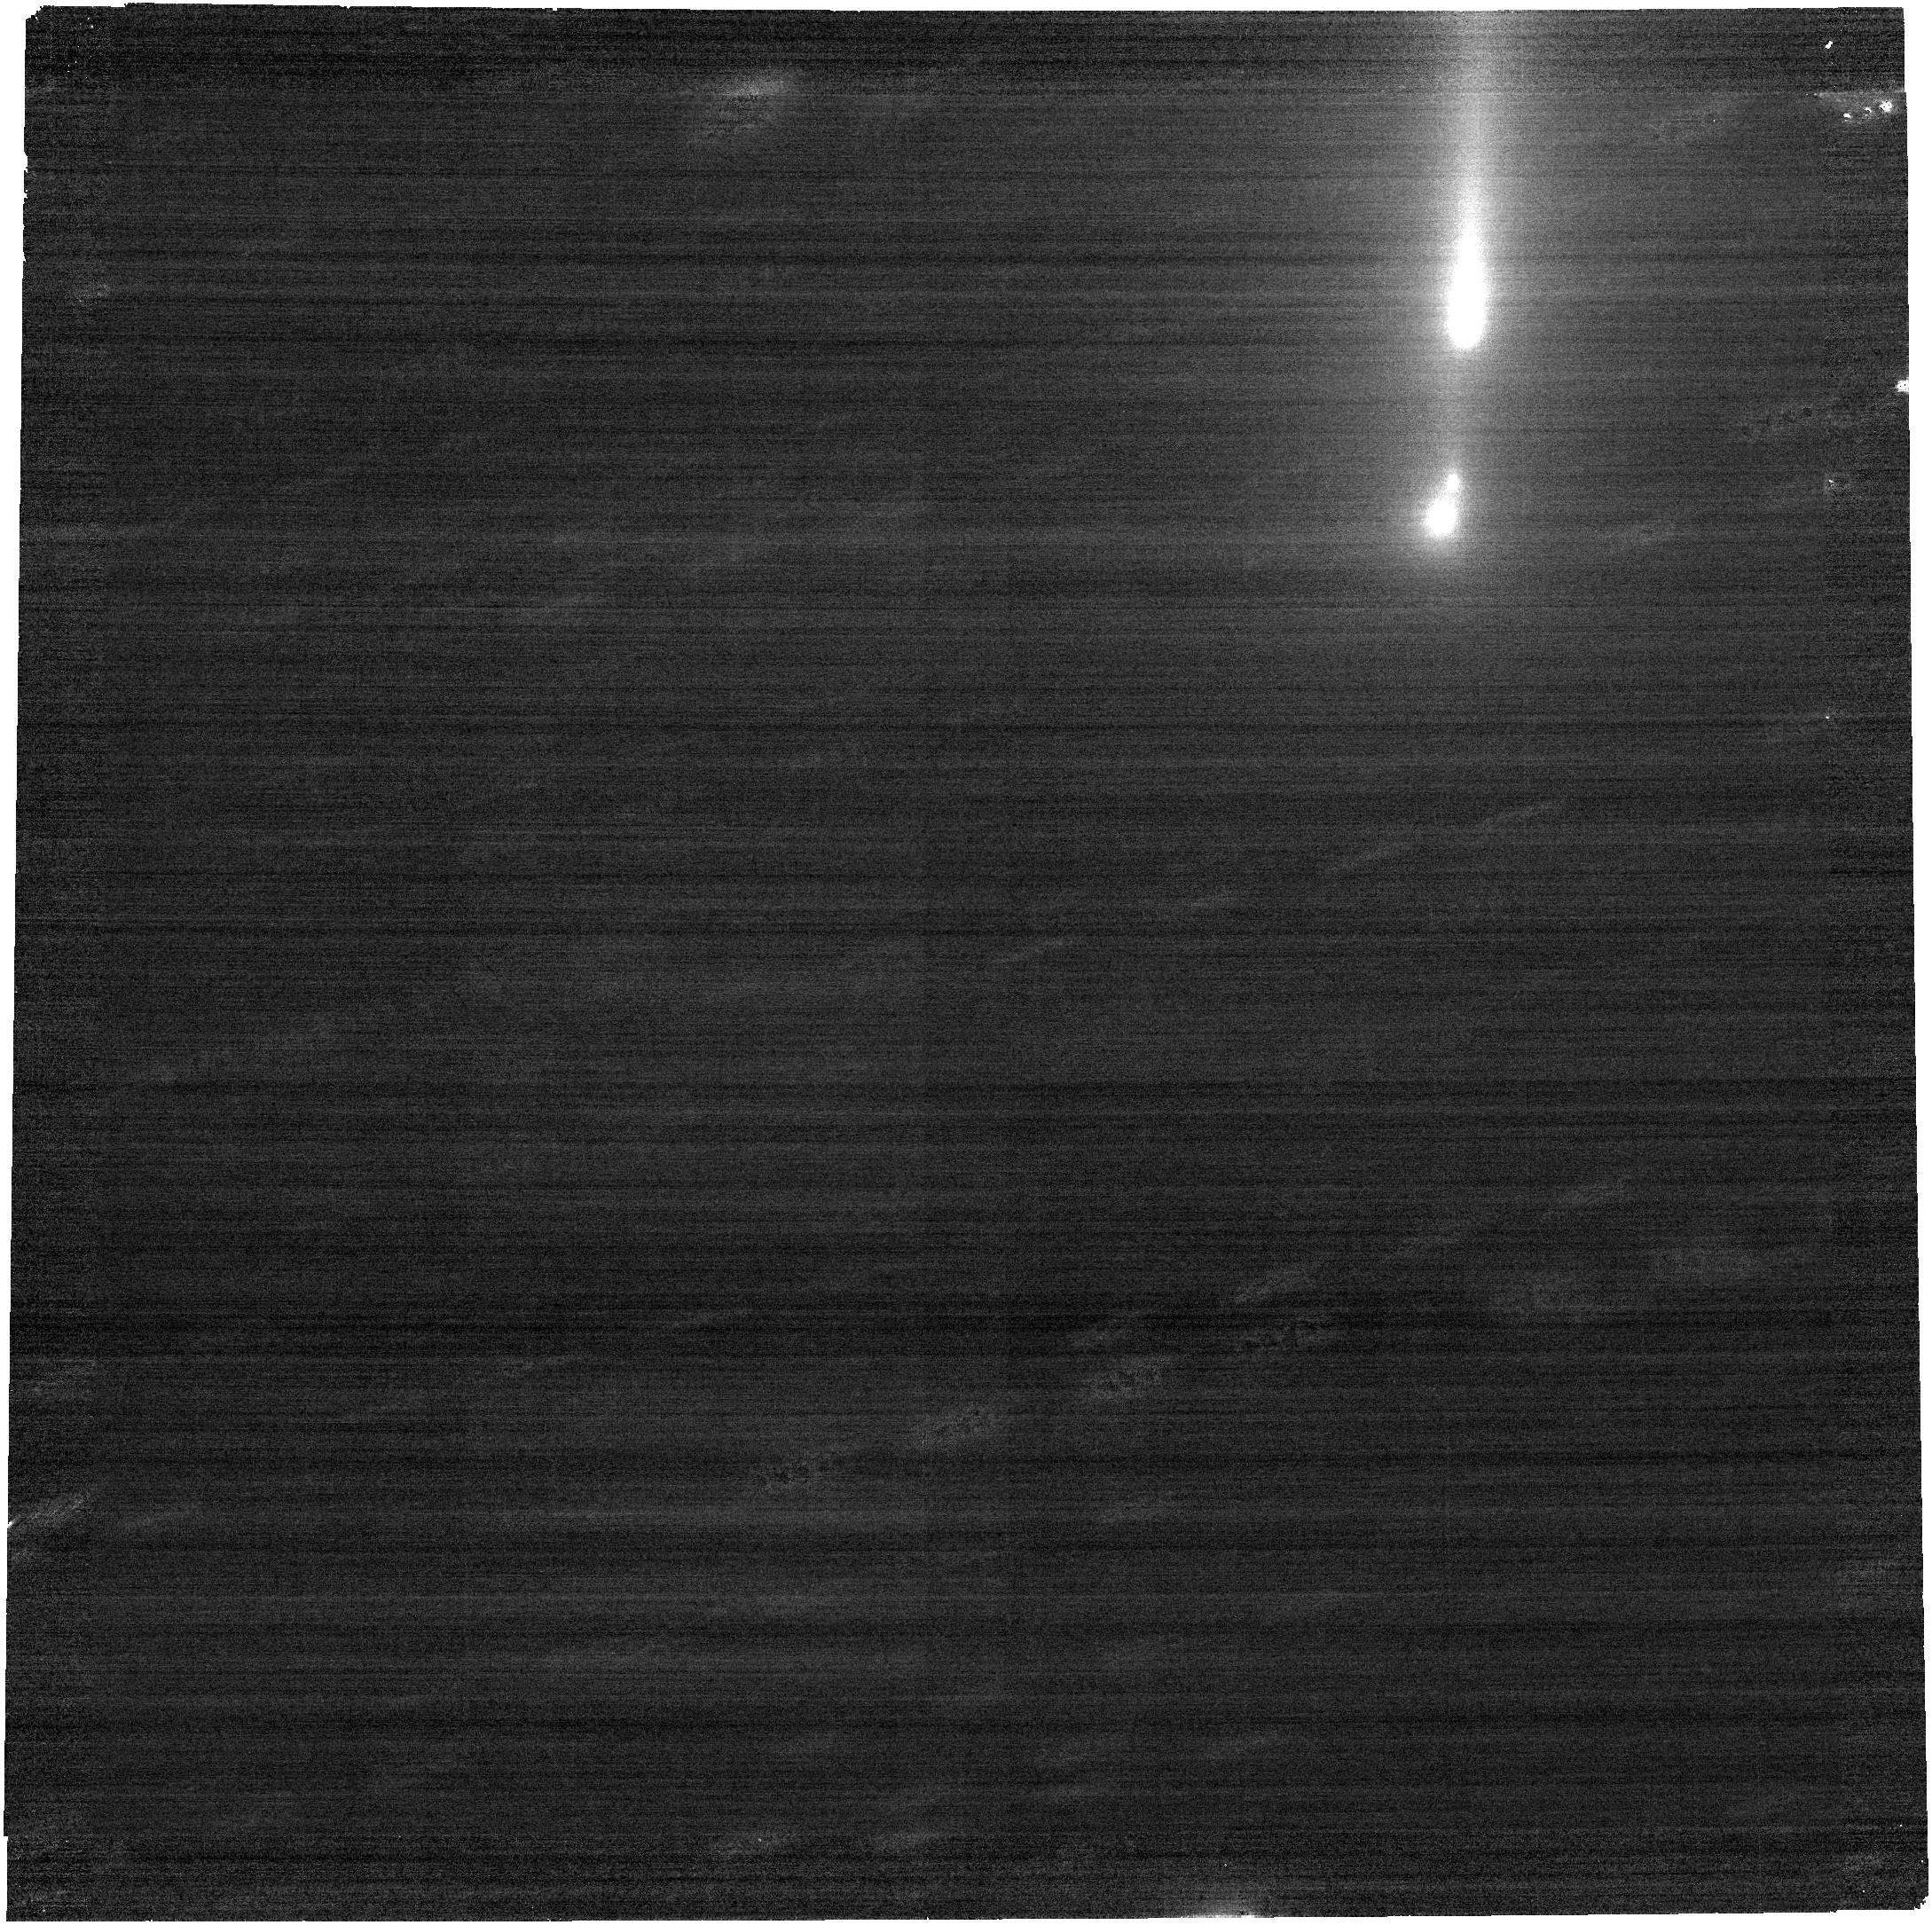
Target: C2025K1-NOBGREQ. Instrument: NIRCAM. Filter: F277W. Exposure: 9 min. Observation ID: jw12481-o004_t003_nircam_clear-f277w

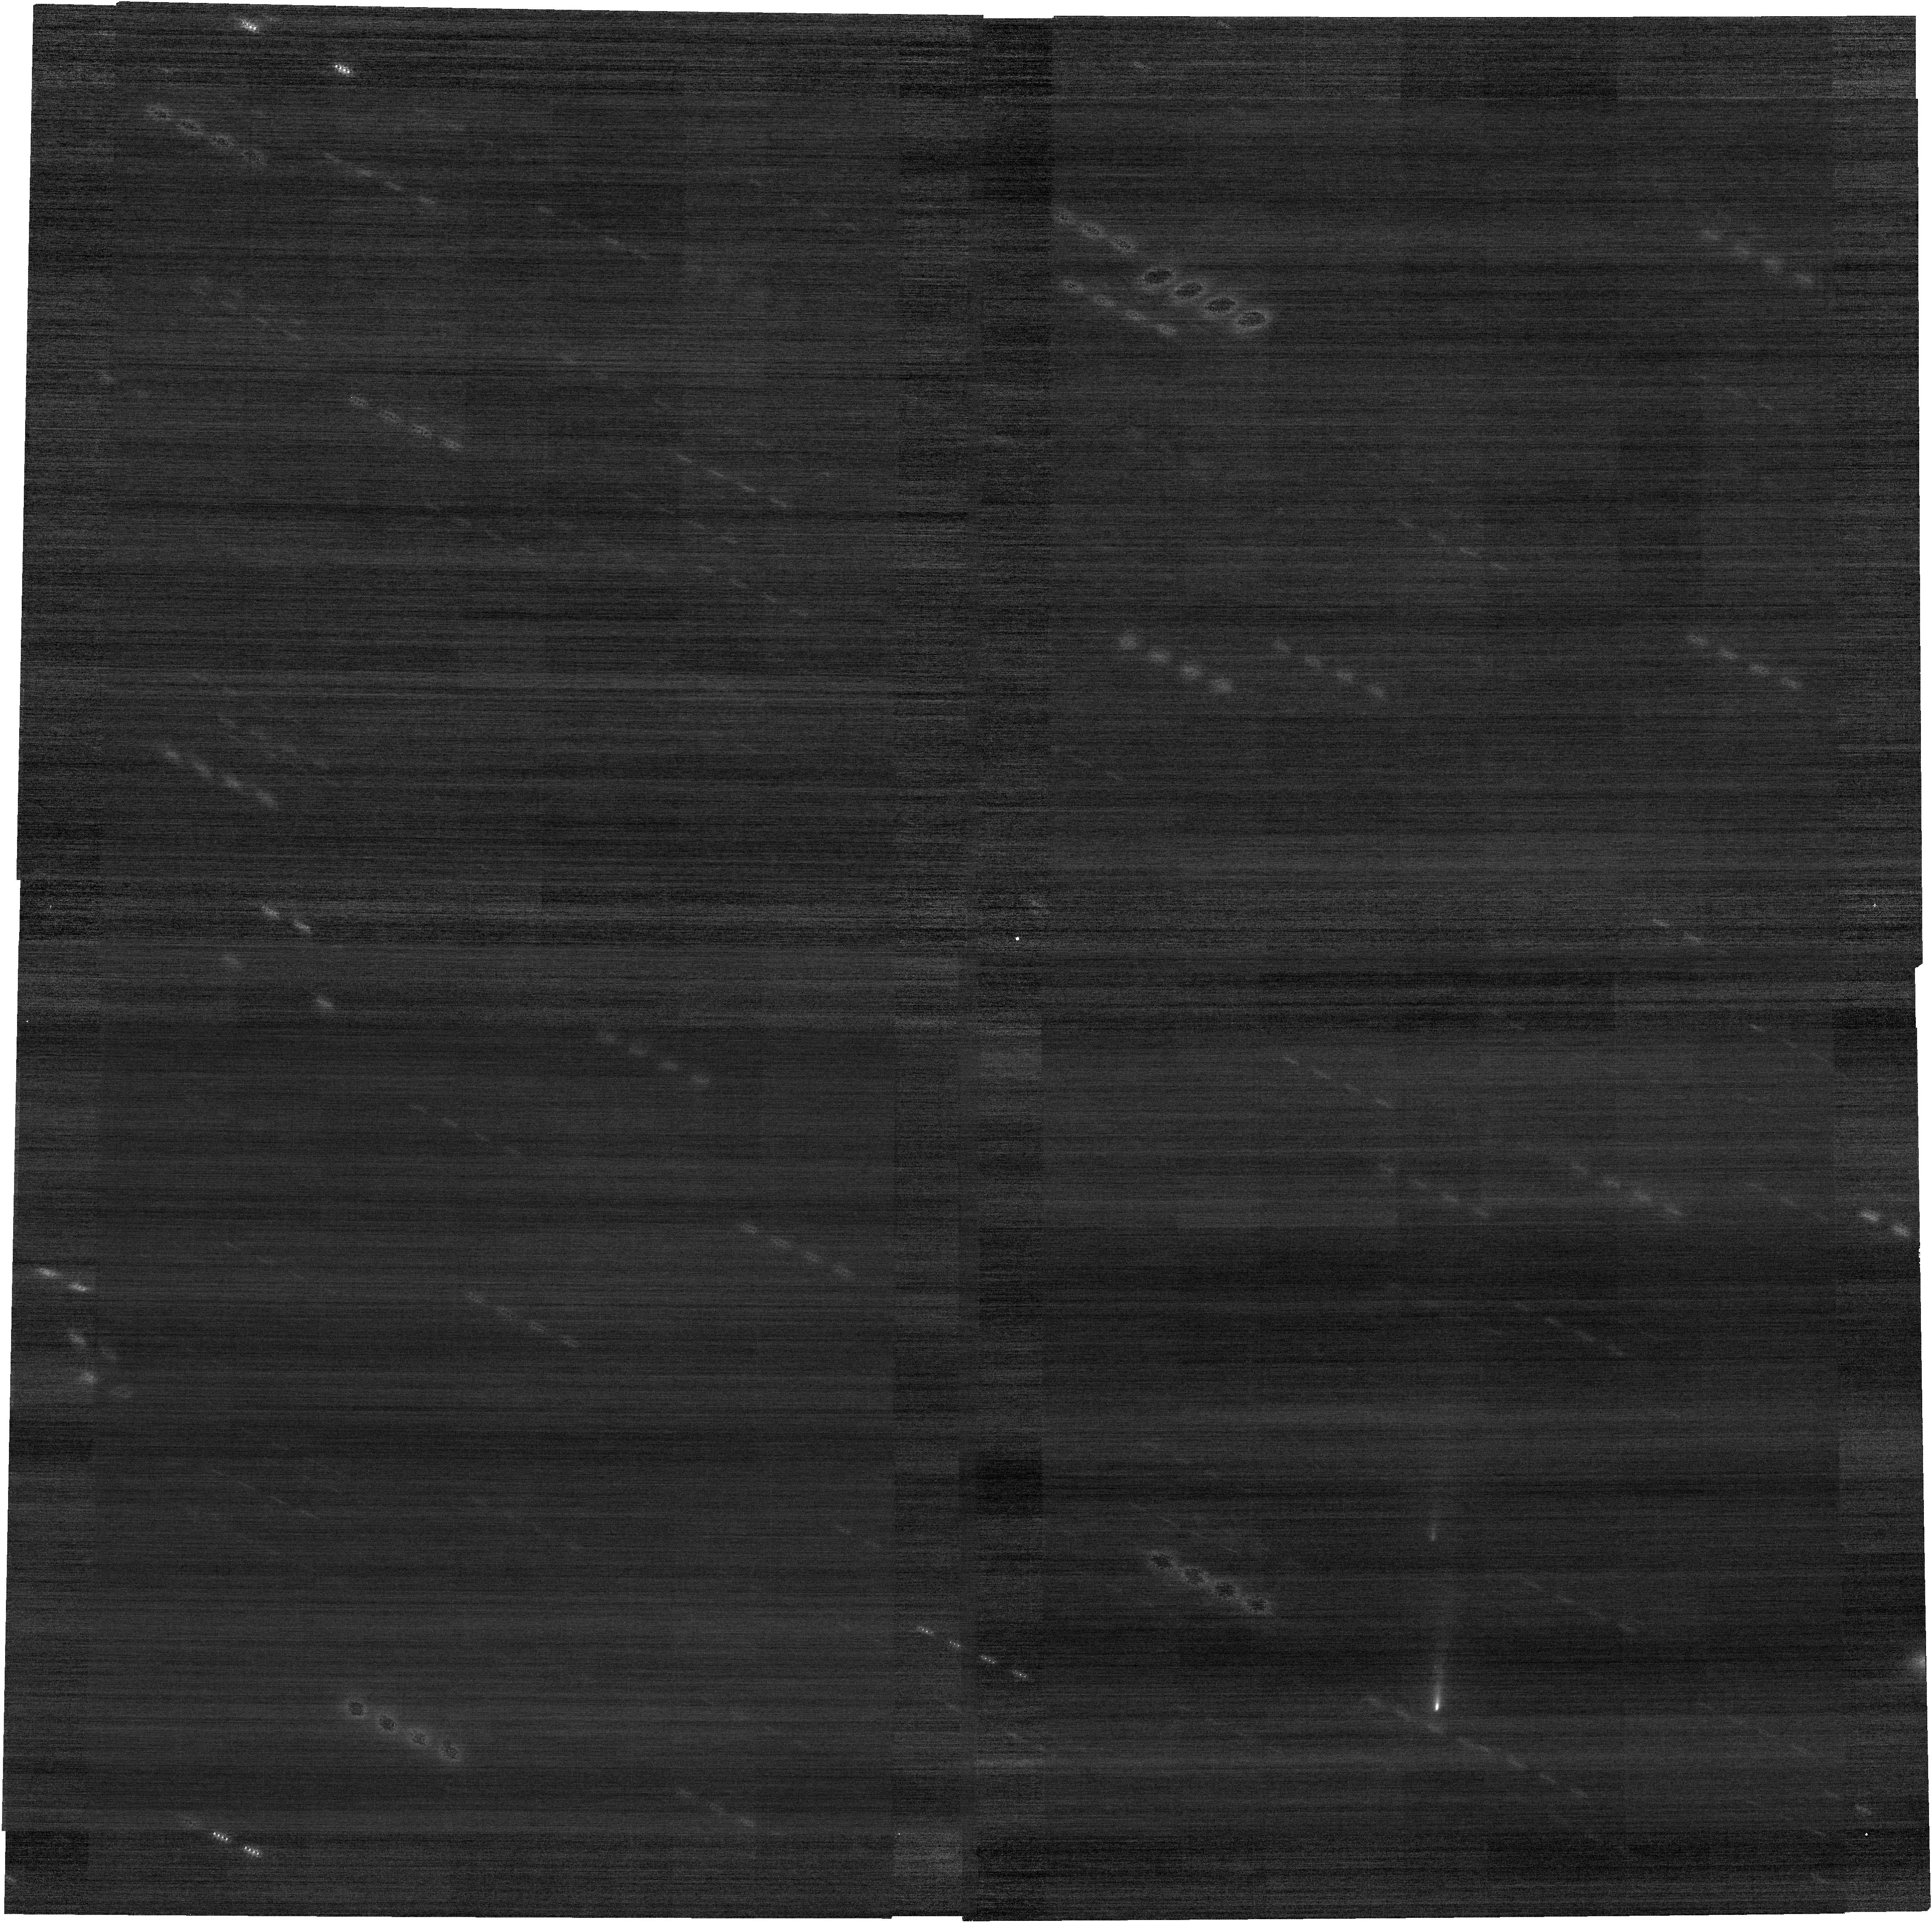
Target: C2025K1-NOBGREQ_UPDATE. Instrument: NIRCAM. Filter: F200W. Exposure: 9 min. Observation ID: jw12481-o019_t005_nircam_clear-f200w

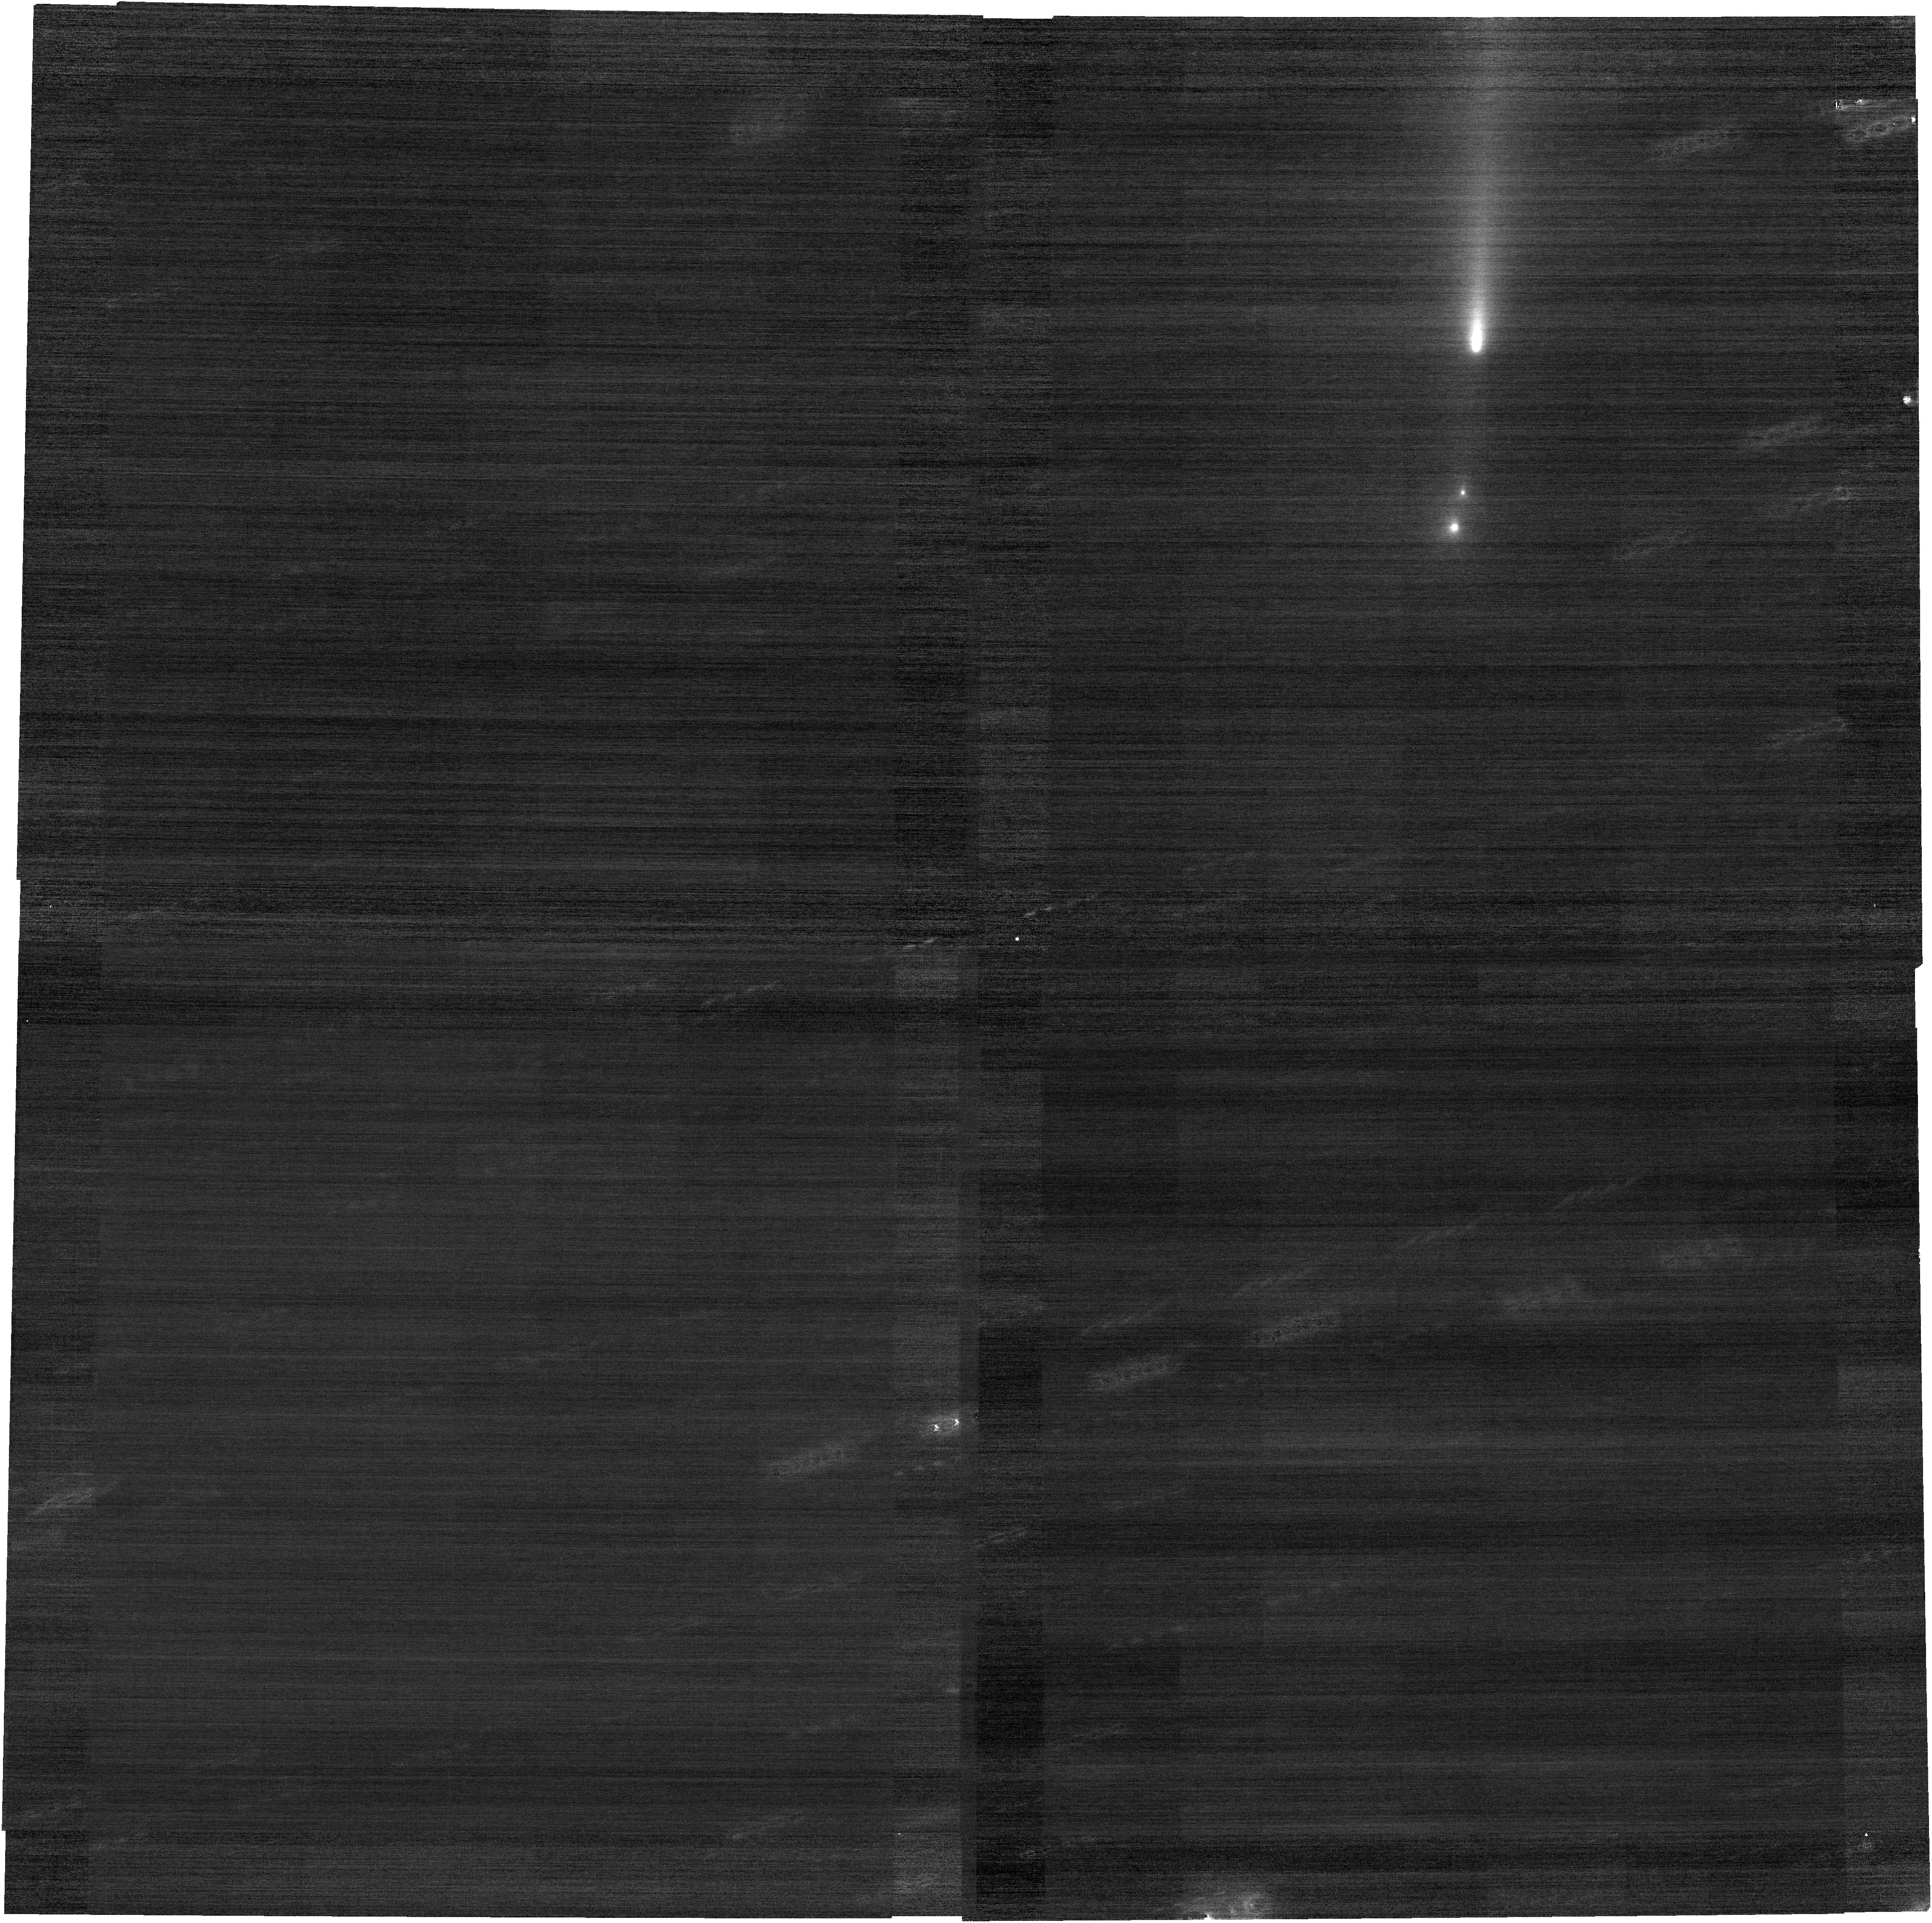
Target: C2025K1-NOBGREQ. Instrument: NIRCAM. Filter: F200W. Exposure: 9 min. Observation ID: jw12481-o004_t003_nircam_clear-f200w

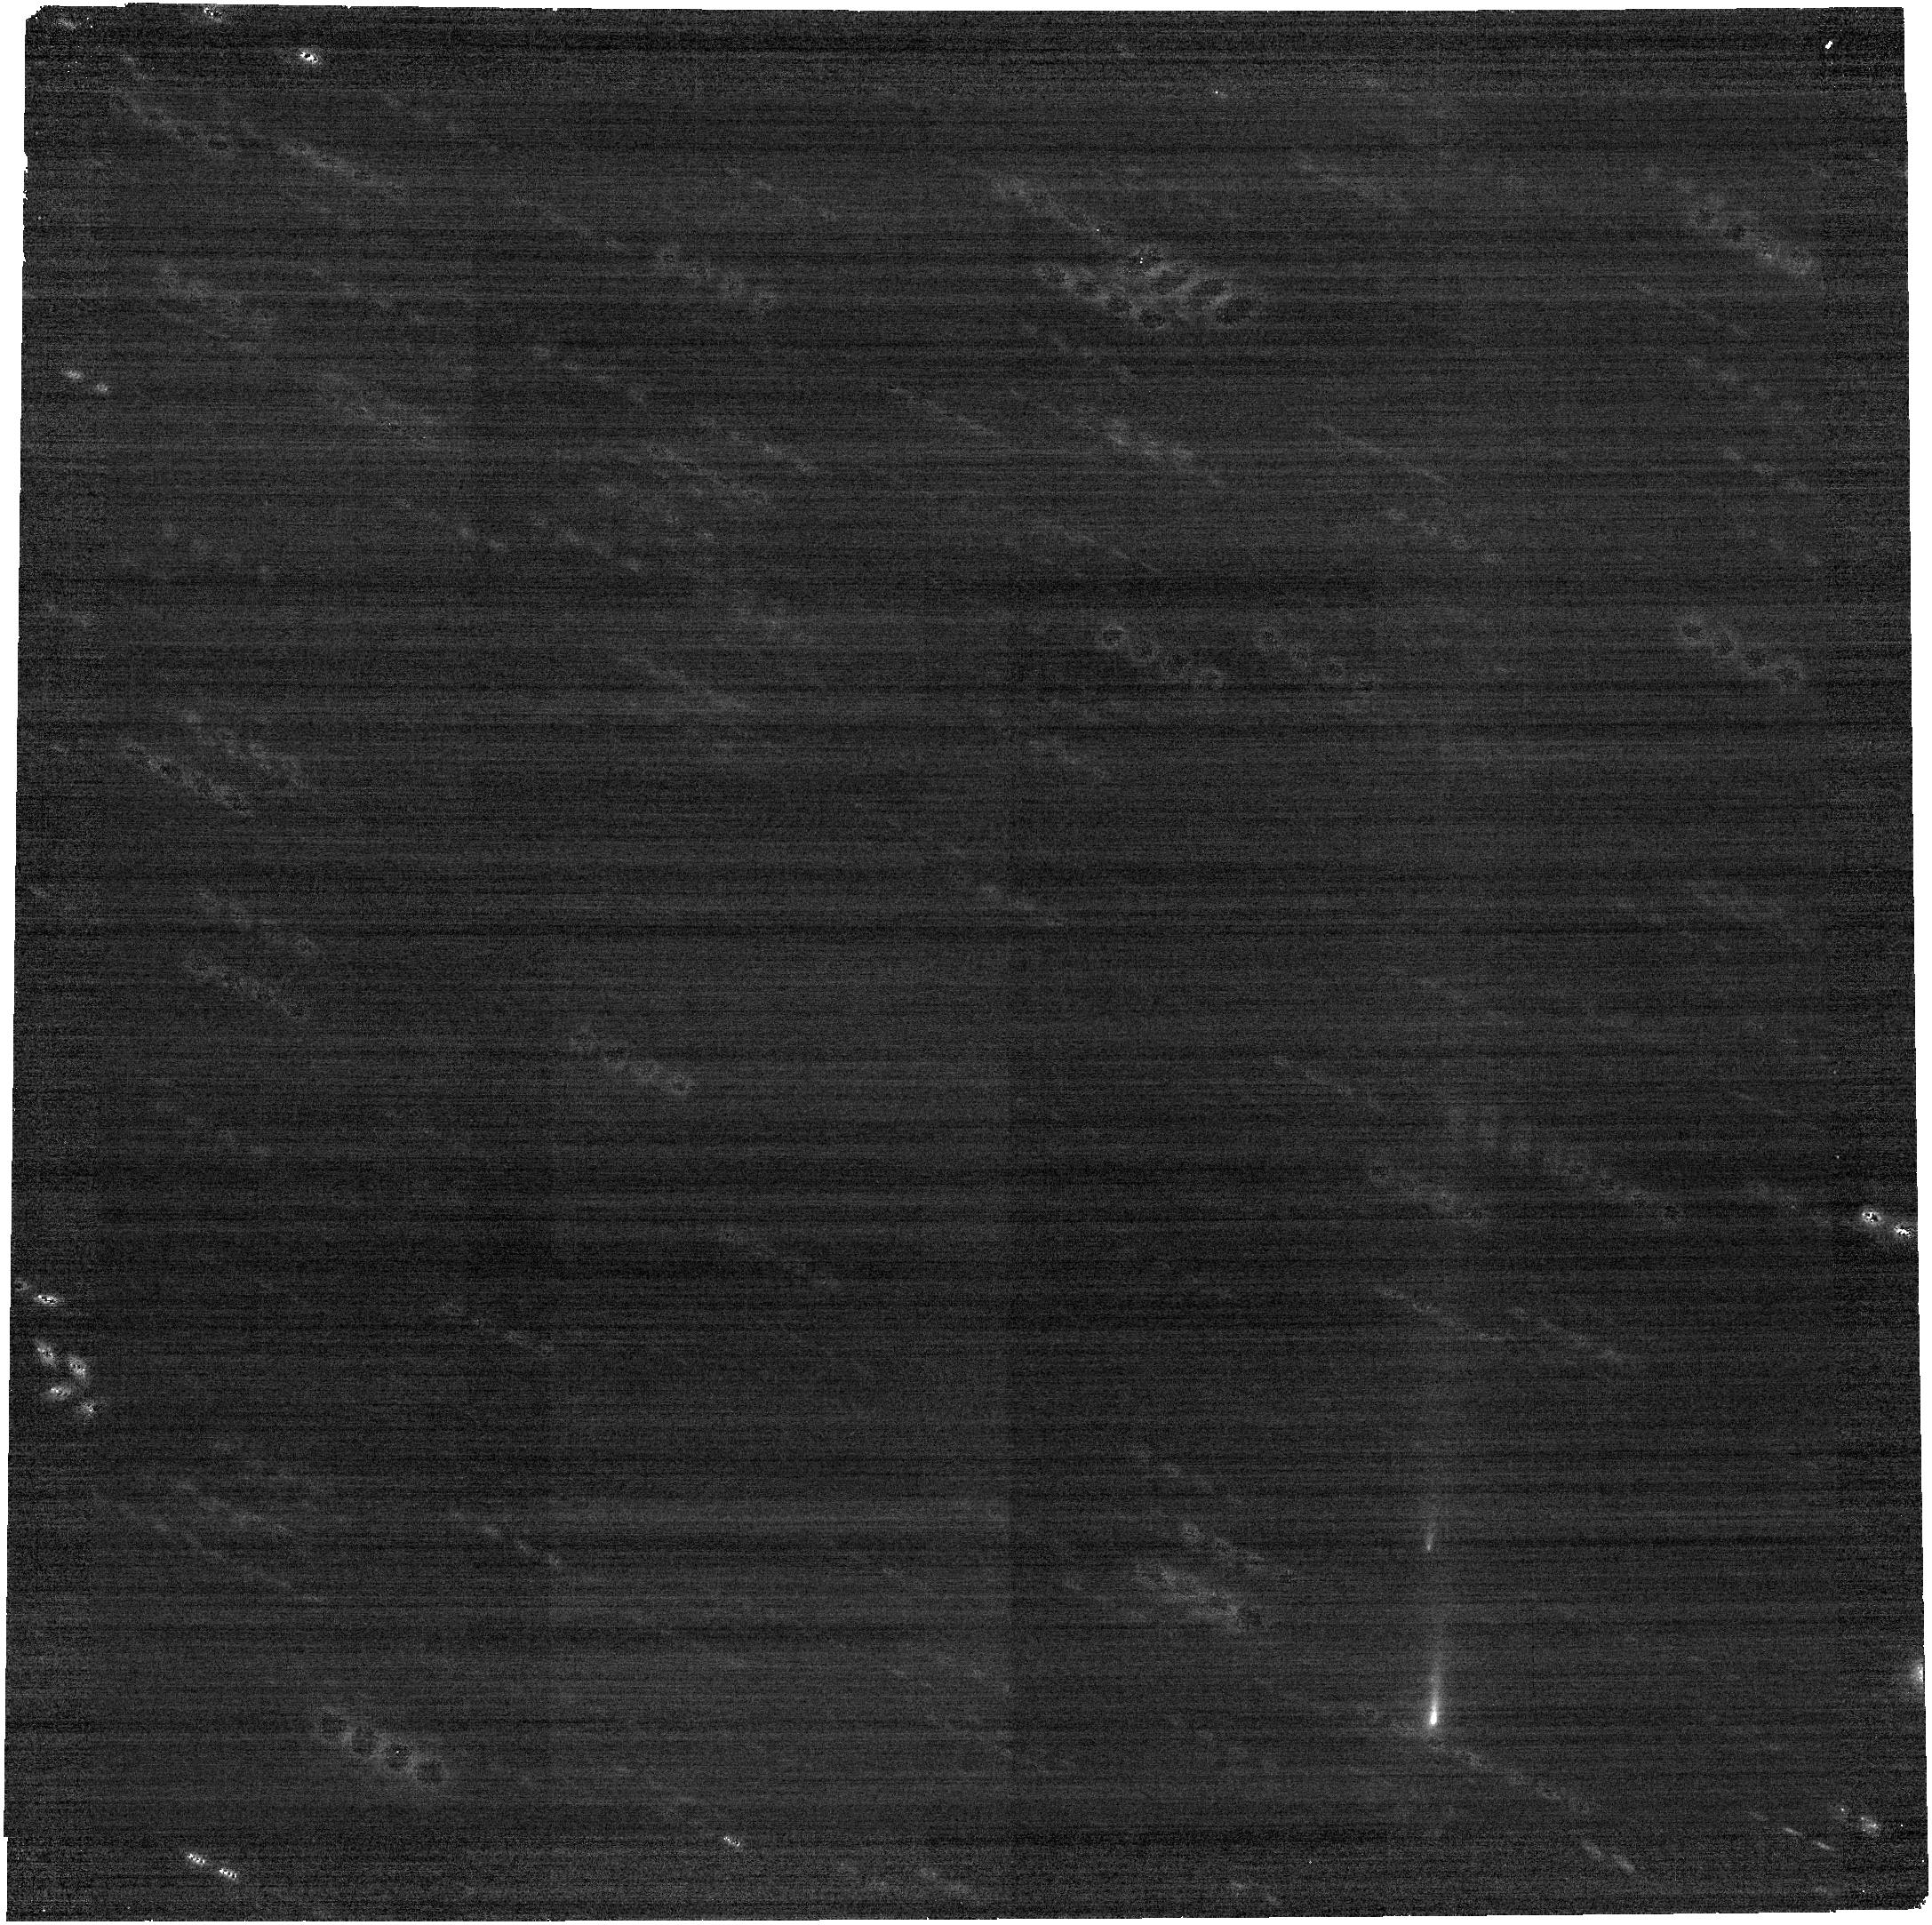
Target: C2025K1-NOBGREQ_UPDATE. Instrument: NIRCAM. Filter: F277W. Exposure: 9 min. Observation ID: jw12481-o019_t005_nircam_clear-f277w

Capturing Planetesimal Chemistry from Fragmenting Oort Cloud Comet C/2025 K1 (ATLAS) (PI: Noonan, John W)

Beginning on November 4, 2025 dynamically new Oort Cloud comet C/2025 K1 (ATLAS) was observed to be outbursting. Previously planned HST context images taken as part of GO-18135 on November 8, 2025 showed multiple fragments spanning just over 5'', indicating recent fragmentation of the nucleus. Such fragmentation events expose previously insulated and likely pristine materials from the ejected planetesimal's formation location, making them high priority science targets. We request 9.5 hours of NIRSpec IFU and NIRCam observations to directly measure the major and minor volatile species from a recently fragmented comet for the first time with JWST to search for heterogeneity between any new fragments, provide the best direct comparison yet to high resolution chemical models of the protosolar disk, and inform dynamic models for planetesimal scattering timescales and disk mass.